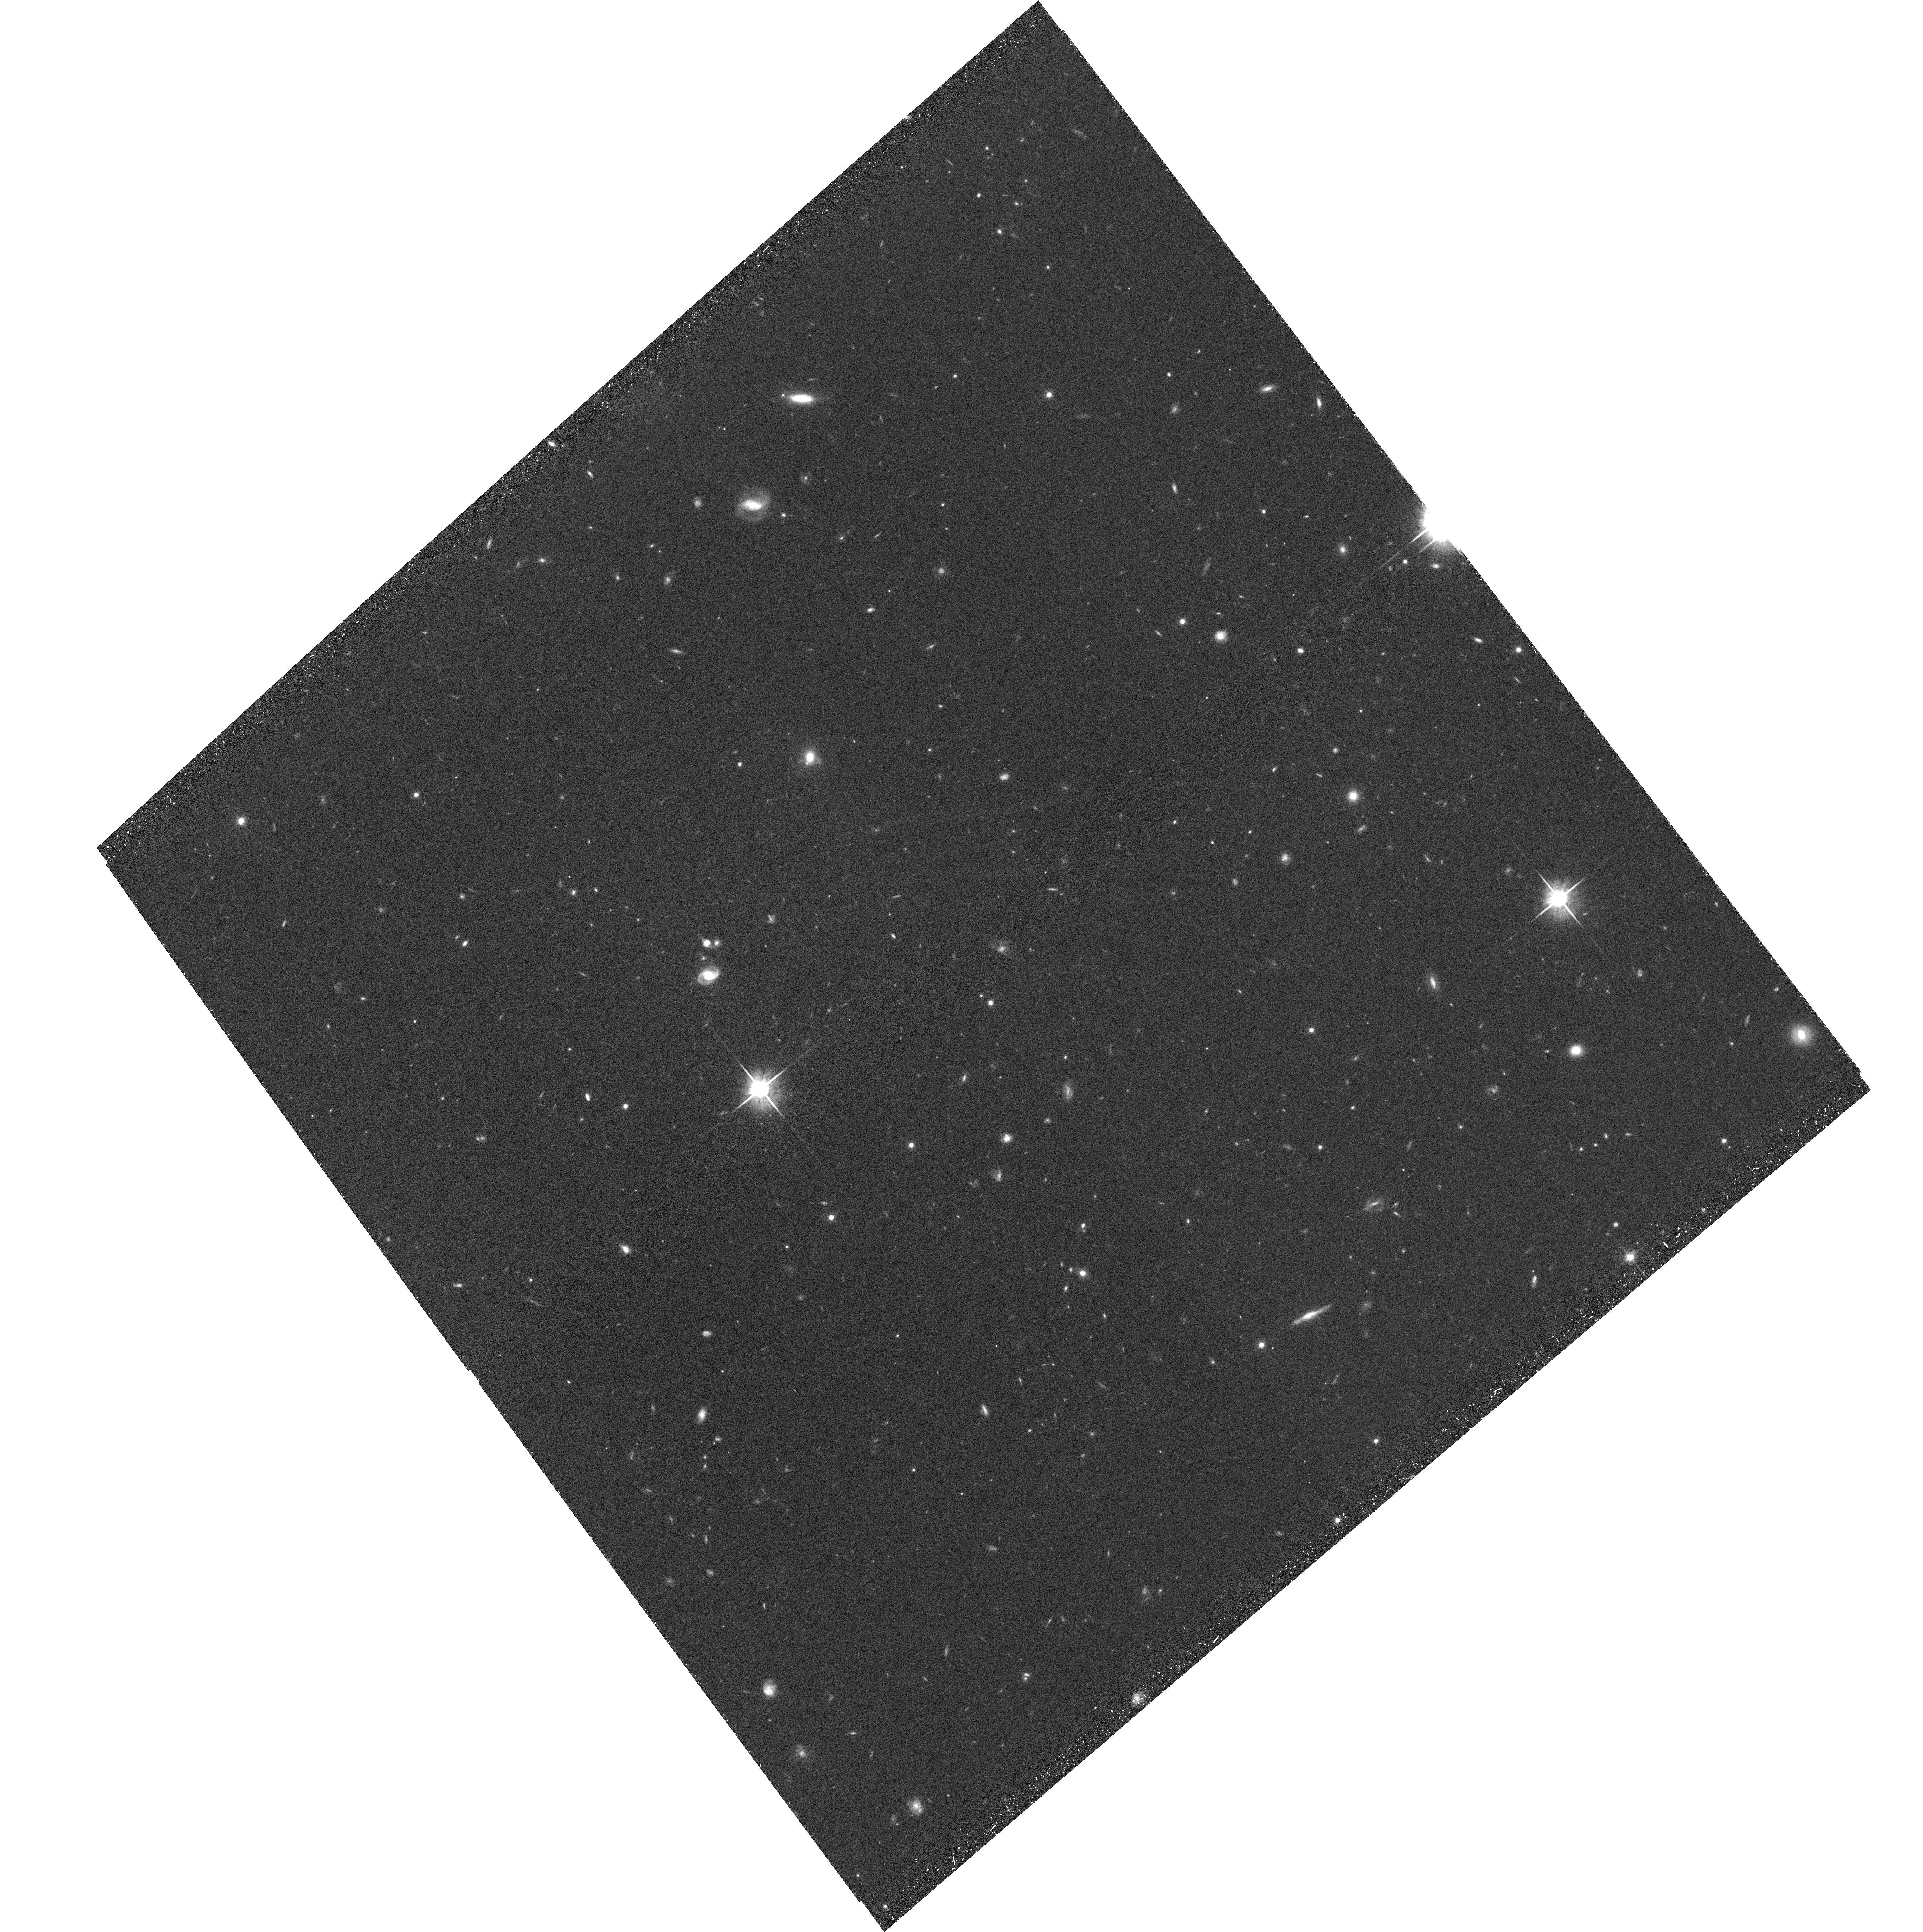
Target: EGS-12-03. Instrument: ACS/WFC. Filter: F814W. Exposure: 35 min. Observation ID: hst_10134_10_acs_wfc_f814w_j90r10

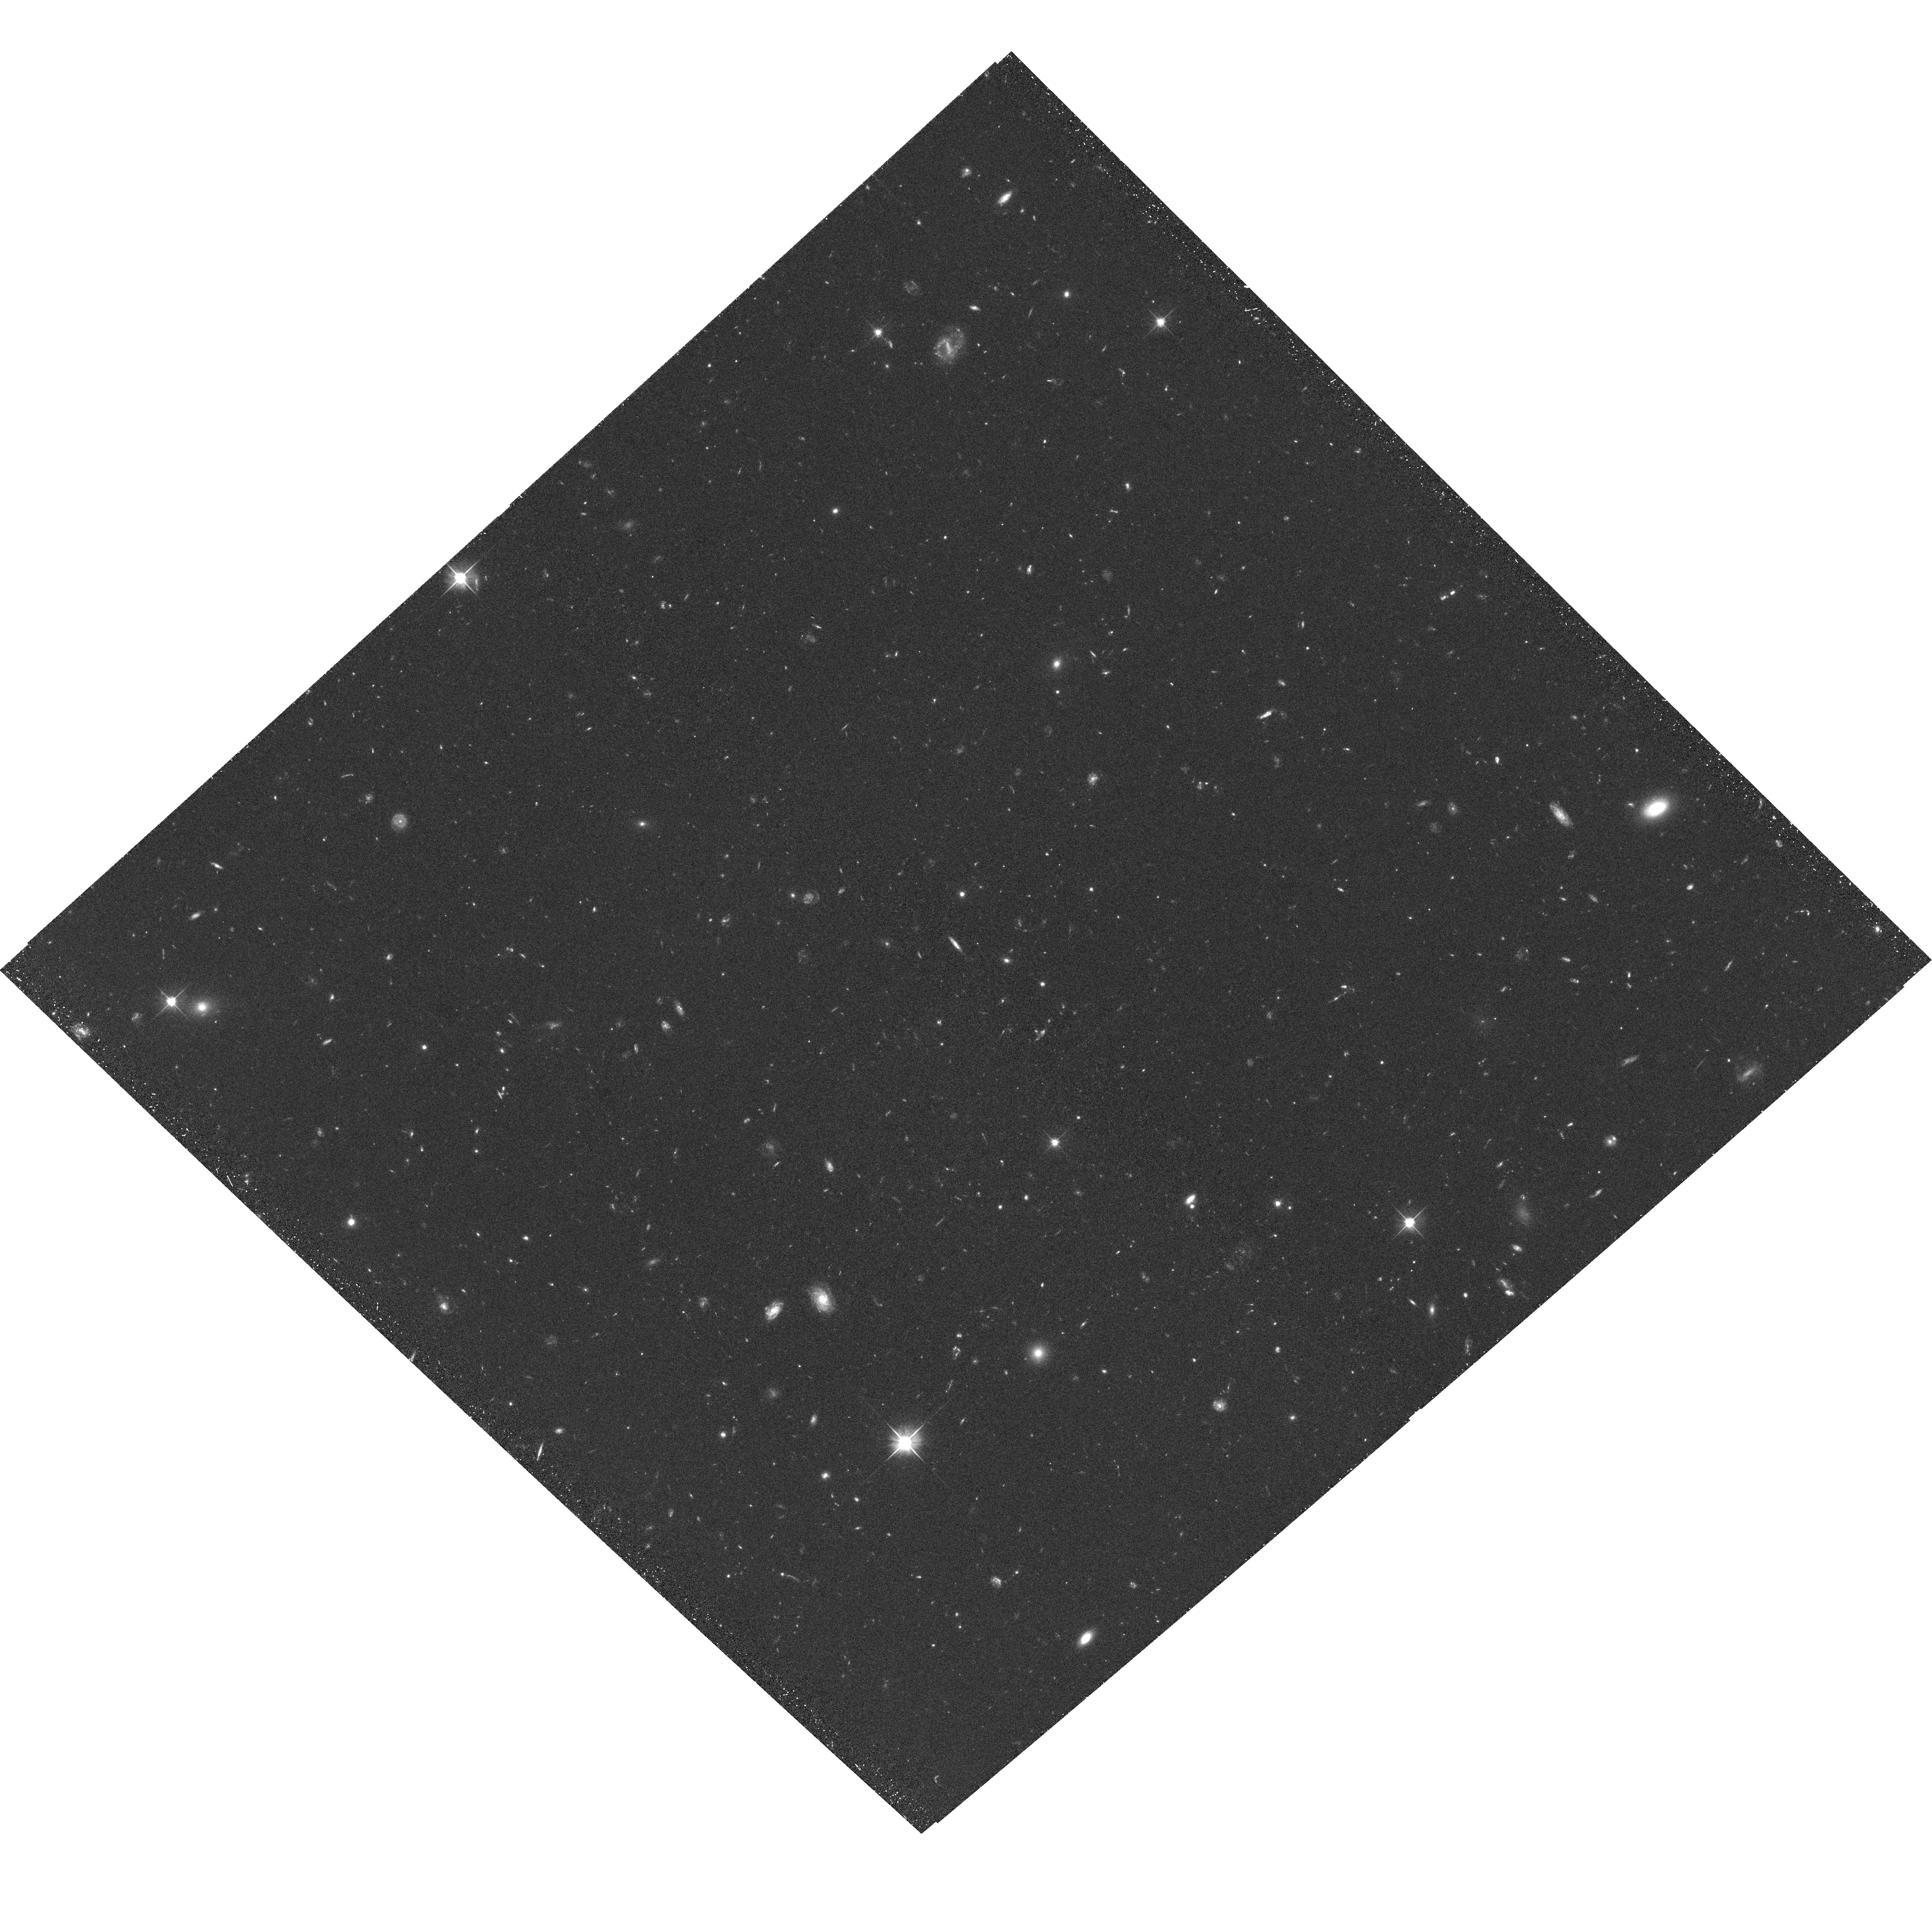
Target: EGS-08-01. Instrument: ACS/WFC. Filter: F606W. Exposure: 38 min. Observation ID: hst_10134_0m_acs_wfc_f606w_j90r0m

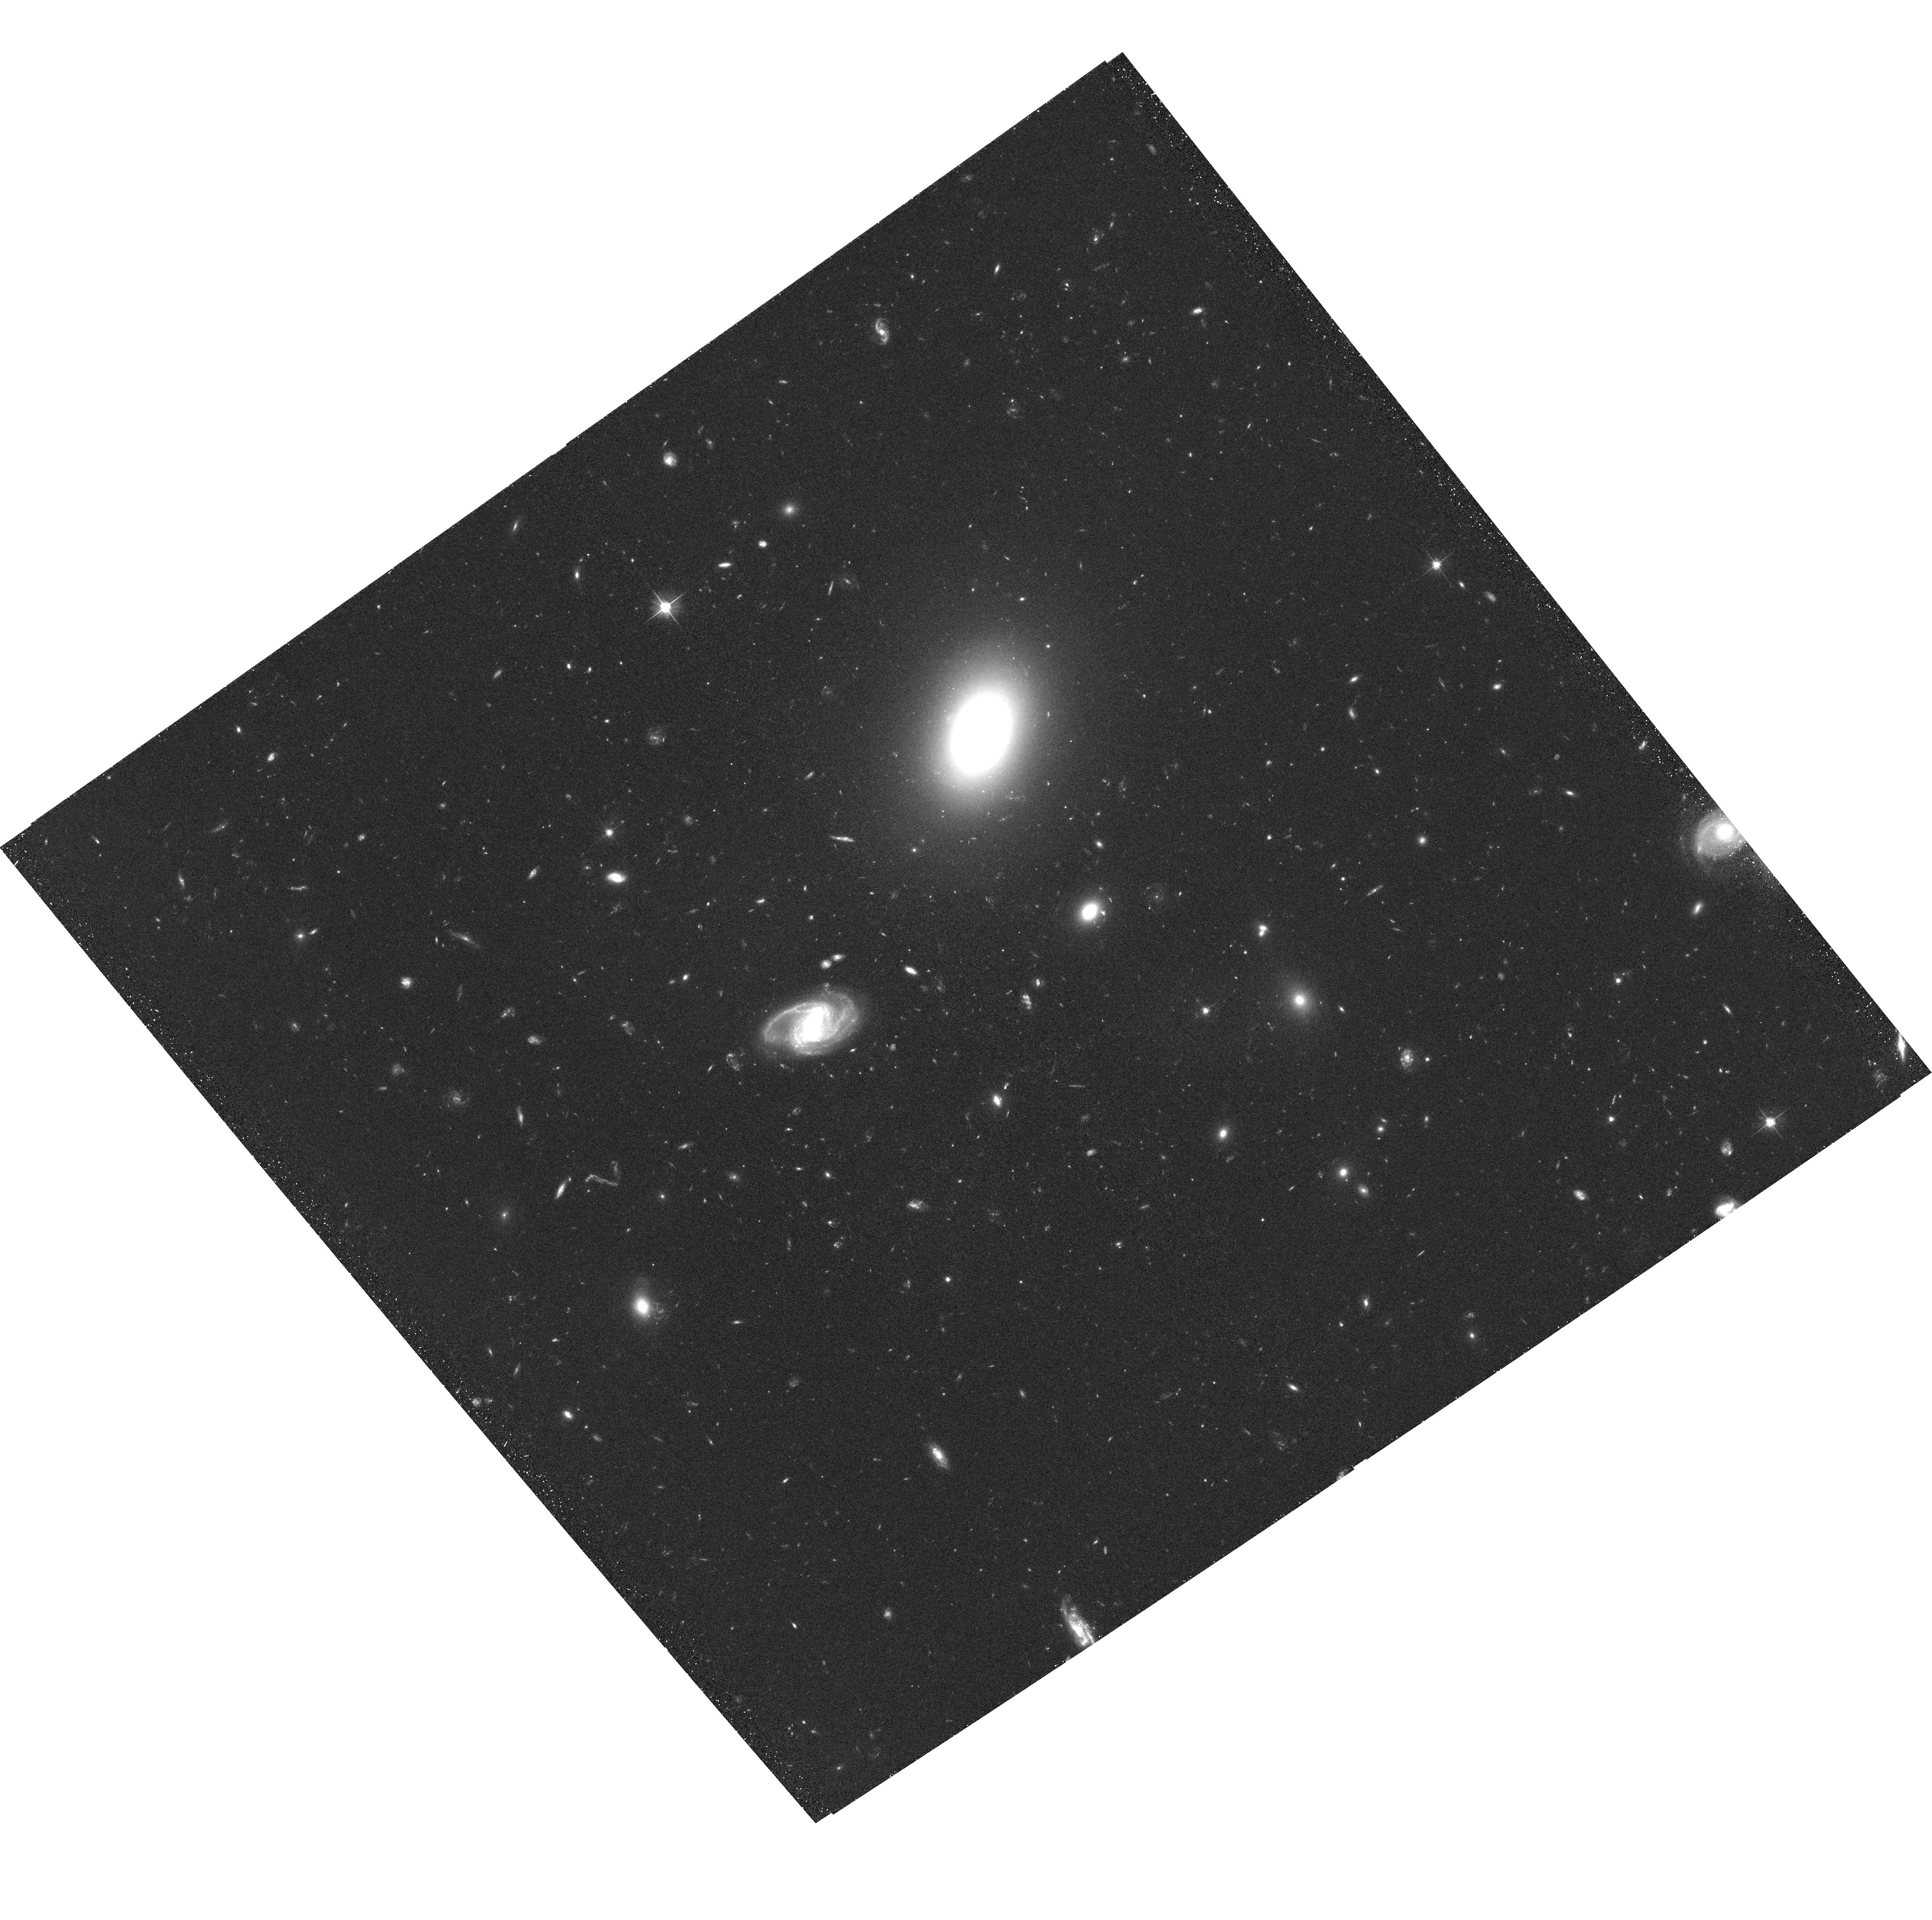
Target: EGS-18-02. Instrument: ACS/WFC. Filter: F606W. Exposure: 38 min. Observation ID: hst_10134_1h_acs_wfc_f606w_j90r1h

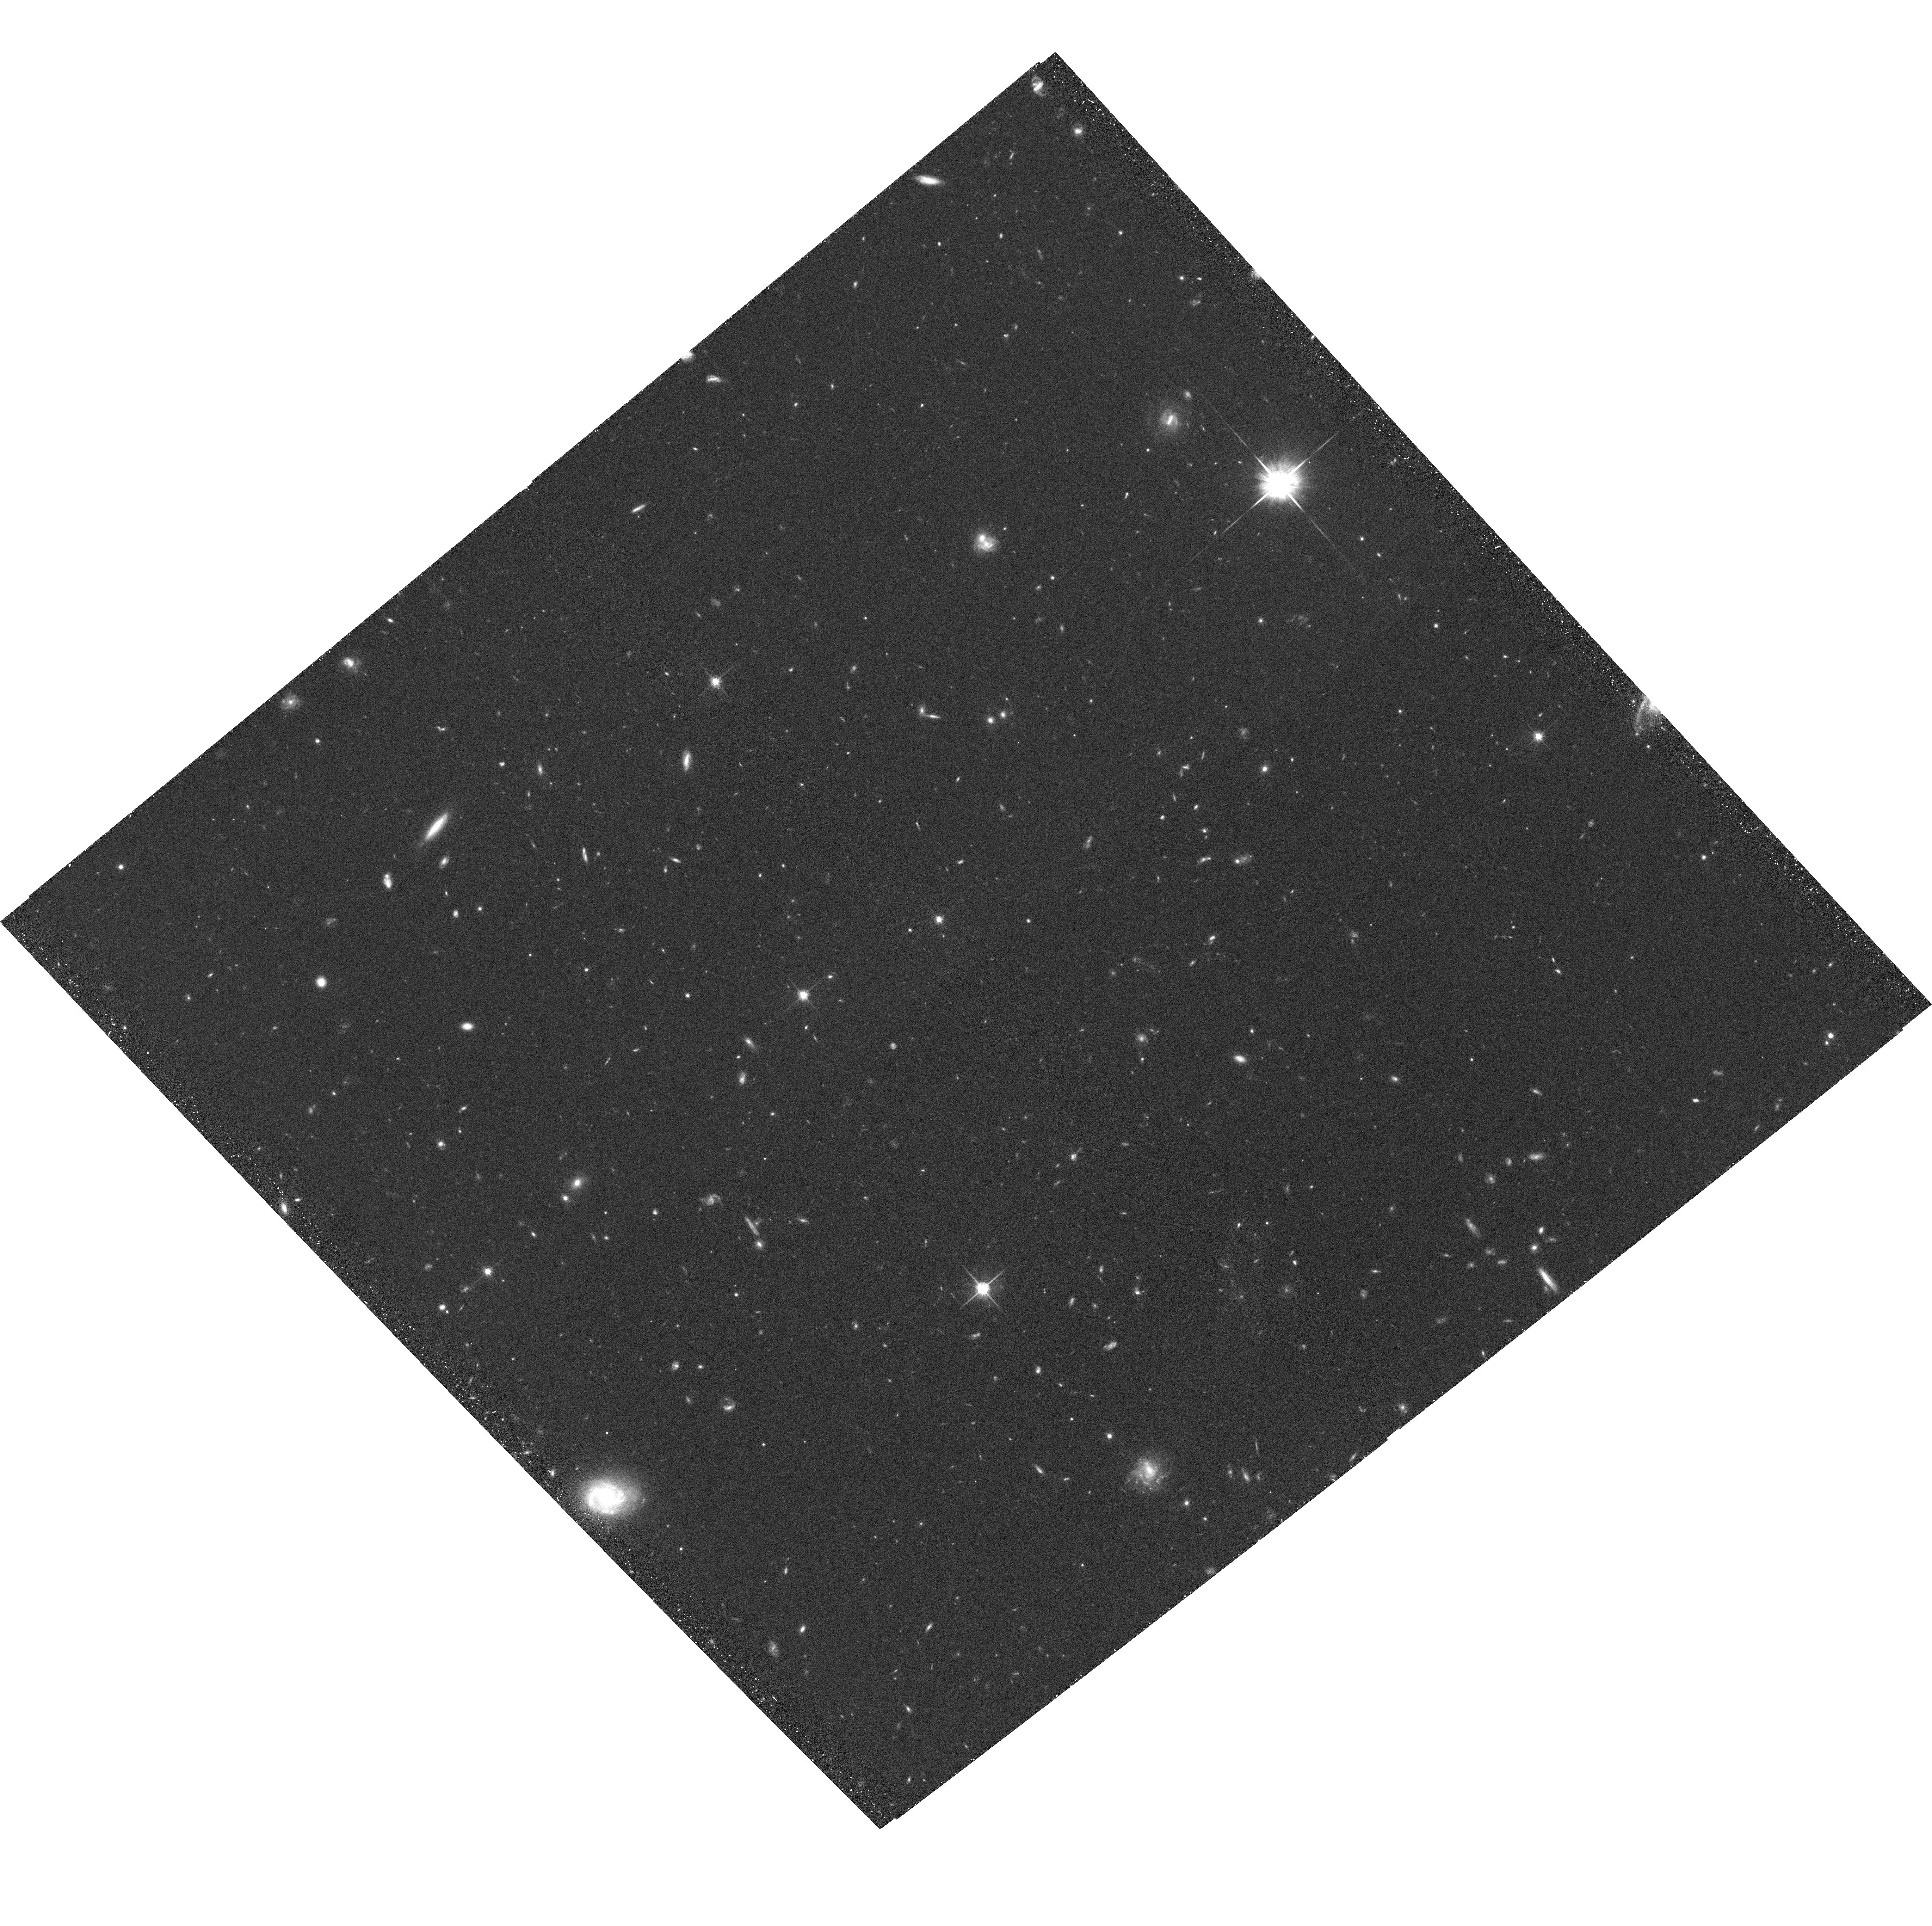
Target: EGS-06-02. Instrument: ACS/WFC. Filter: F814W. Exposure: 35 min. Observation ID: hst_10134_0h_acs_wfc_f814w_j90r0h

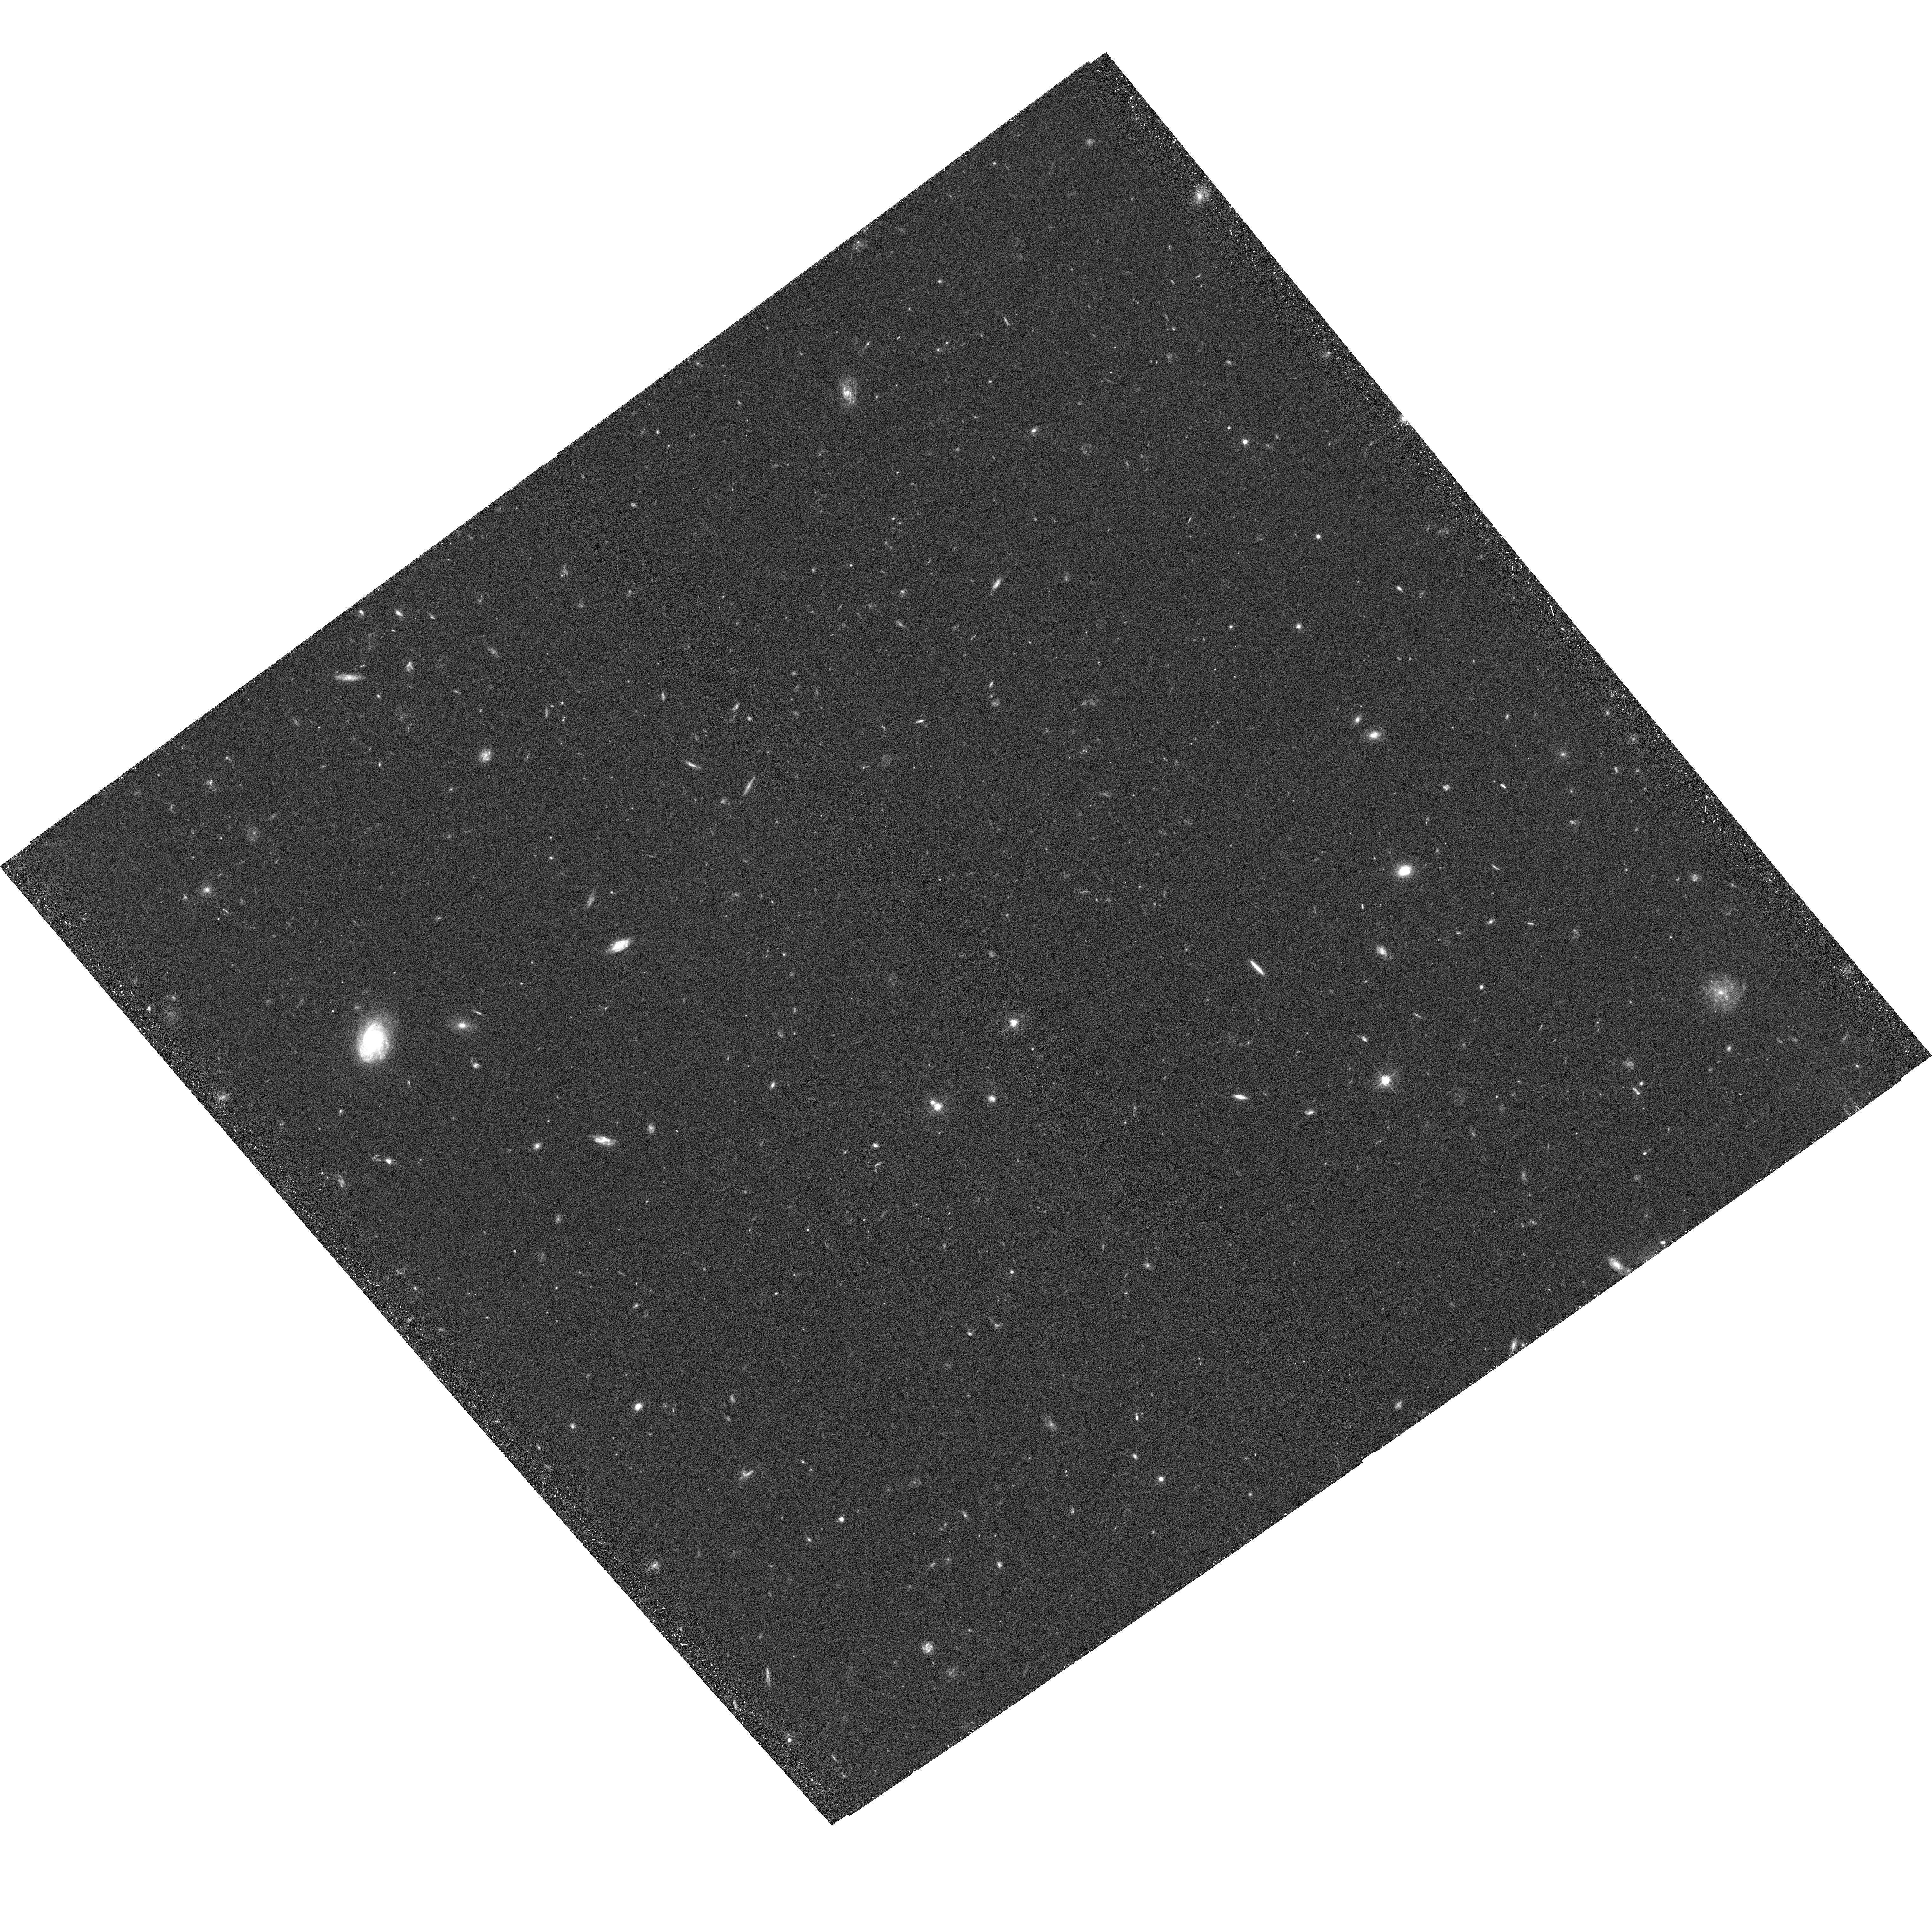
Target: EGS-15-02. Instrument: ACS/WFC. Filter: F606W. Exposure: 38 min. Observation ID: hst_10134_18_acs_wfc_f606w_j90r18

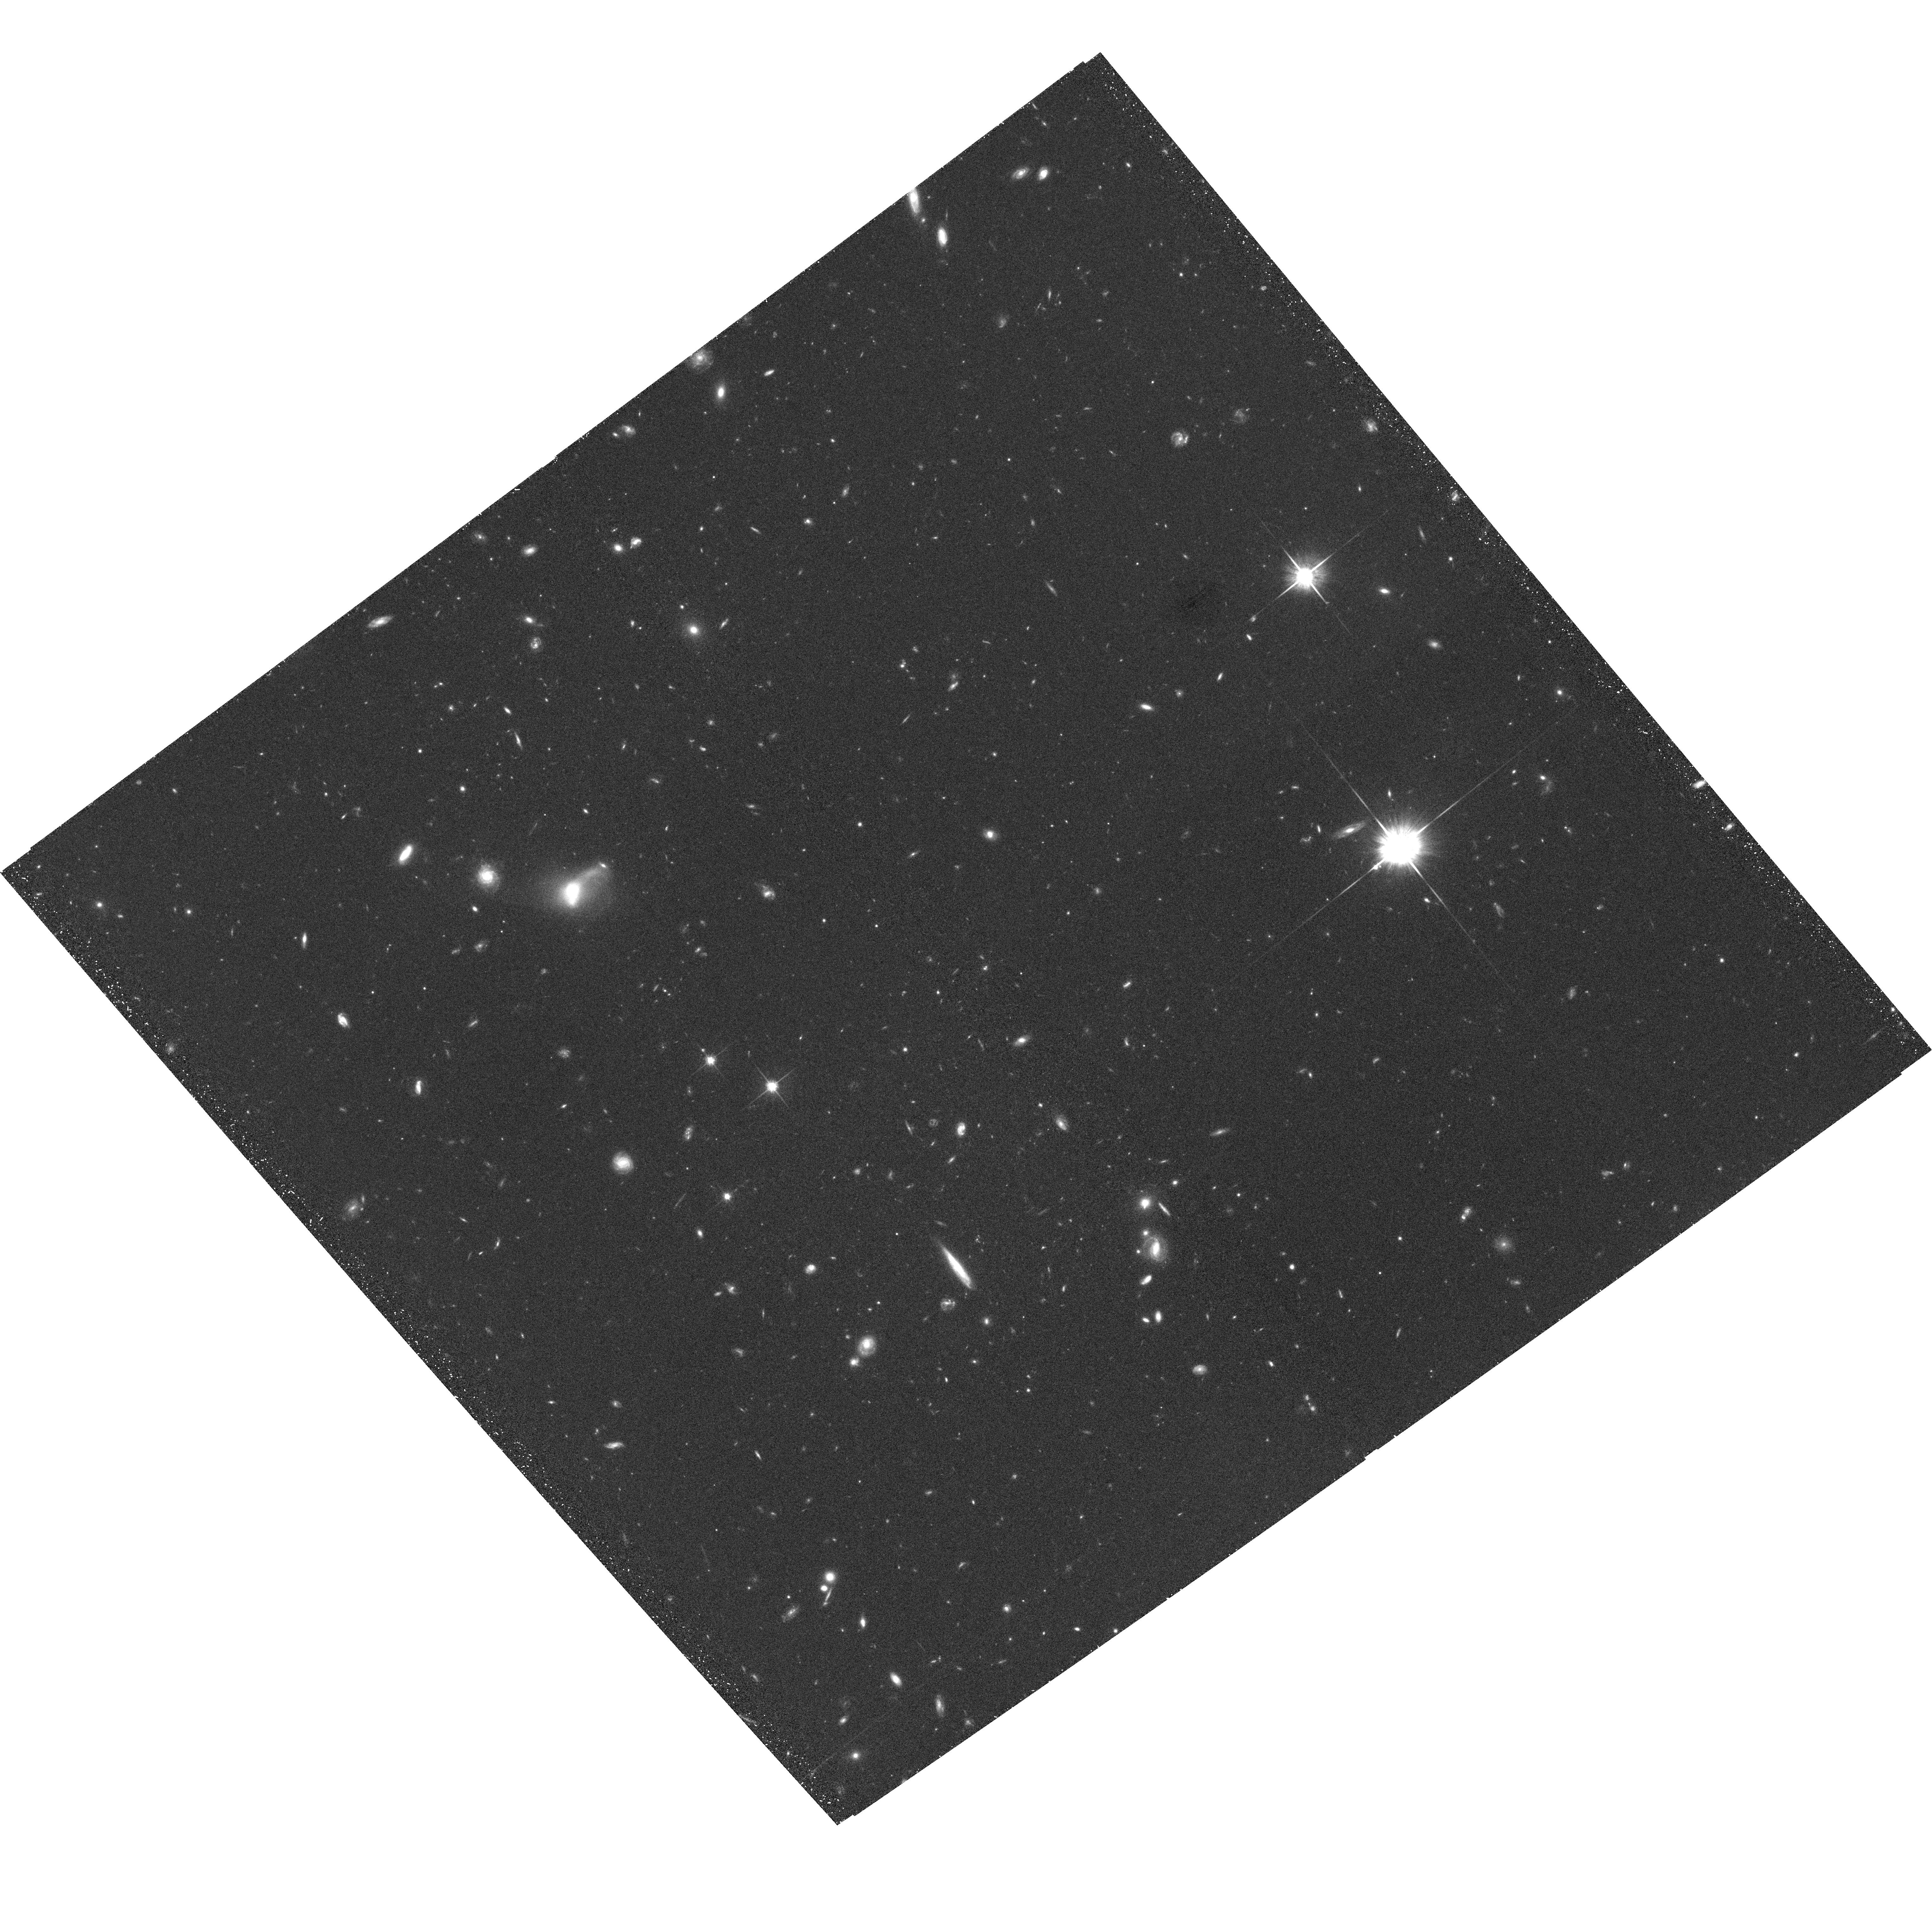
Target: EGS-14-03. Instrument: ACS/WFC. Filter: F814W. Exposure: 35 min. Observation ID: hst_10134_16_acs_wfc_f814w_j90r16

The Evolution and Assembly of Galactic Disks: Integrated studies of mass, stars and gas in the Extended Groth Strip (PI: Davis, Marc)

This project is a 126-orbit imaging survey in F606W/F814W ACS to measure the evolution of galaxy disks from redshift z = 1.4 to the present. By combining HST imaging with existing observations in the Extended Groth Strip, we can for the first time simultaneously determine the mass in dark matter that underlies disks, the mass in stars within those disks, and the rate of formation of new stars from gas in the disks, for samples of >1, 000 objects. ACS observations are critical for this work, both for reliable identifications of disks and for determining their sizes and inclinations. Combining these data with the kinematics measured from high-resolution Keck DEIMOS spectra will give dynamical masses that include dark matter. Stellar masses can be measured separately using ground-based BRIK and Spitzer IRAC GTO data, while cross-calibrated star formation rates will come from DEEP2 spectra, GALEX, and Spitzer/MIPS. The field chosen is the only one where all multiwavelength data needed will be available in the near term. These data will show how the fundamental properties of disks (luminosity, rotation speed, scale length) and their scaling relations have evolved since z~1, and also will measure the build-up of stellar disks directly, providing fundamental tests of disk formation and evolution. In addition to the above study of disk galaxies, the data will also be used to measure the evolution of red-sequence galaxies and their associated stellar populations. ACS images will yield the number of red-sequence galaxies versus time, together with their total associated stellar mass. ACS images are crucial to classify red-sequence galaxies into normal E/S0s versus peculiar types and to measure radii, which will complete the suite of fundamental structural parameters needed to study evolution. We will measure the zeropoints of major scaling laws (Fundamental Plane, radius versus sigma), as well as evolution in characteristic quantities such as L*, v*, and r*. Stellar population ages will be estimated from high-resolution Keck DEIMOS spectra and compared to SED evolution measured from GALEX, HST, Spitzer, and ground-based colors. Important for both disk and red-galaxy programs are parallel exposures to be taken with both NIC3 (J and H) and WFPC2 (B). These are arranged so that ACS, WFPC2, and NIC3 all overlap where possible , providing a rich data set of galaxies imaged with all three HST cameras from B to H. These data will be used to measure restframe visible morphologies and UV star-formation rates for galaxies near the edge of the survey, to discover and count EROs below the Keck spectroscopic limit of R = 24, and to provide an improved database of photometric redshifts for galaxies in the overlap regions.